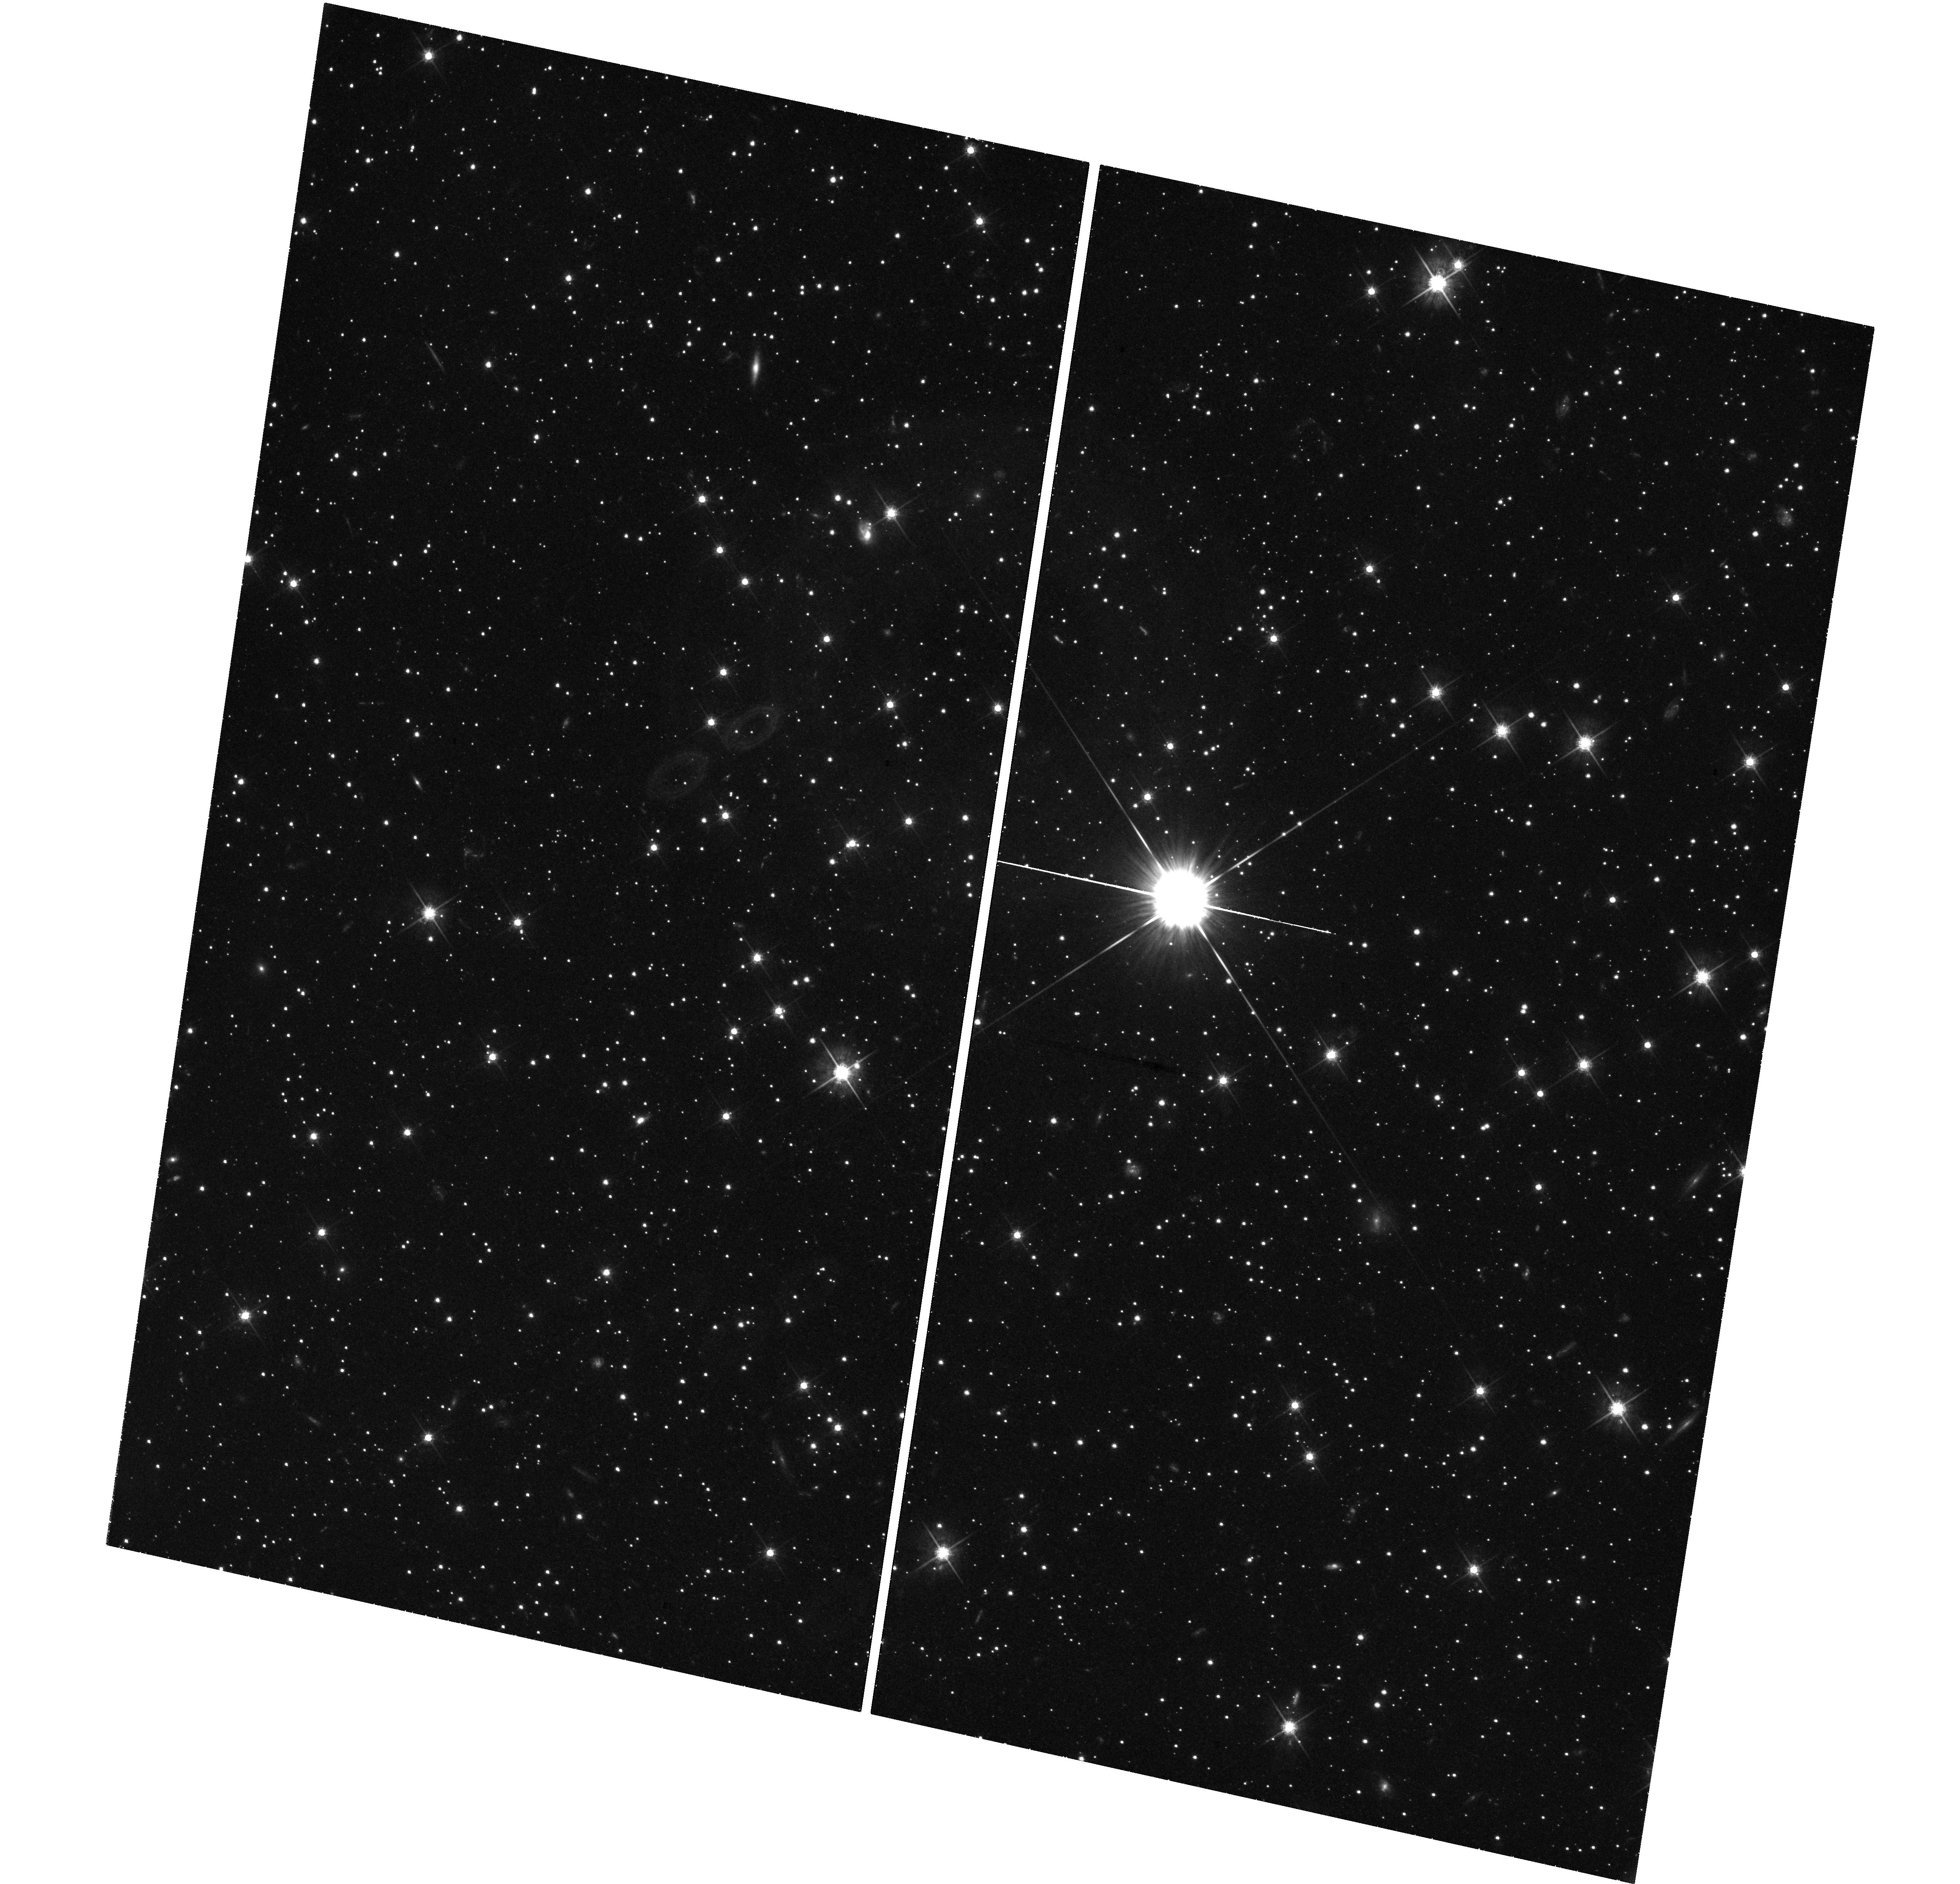
Target: GRB-120711A
Instrument: WFC3/UVIS
Filter: F625W
Exposure: 1.5 h
Observation ID: hst_12749_04_wfc3_uvis_f625w_ibwc04

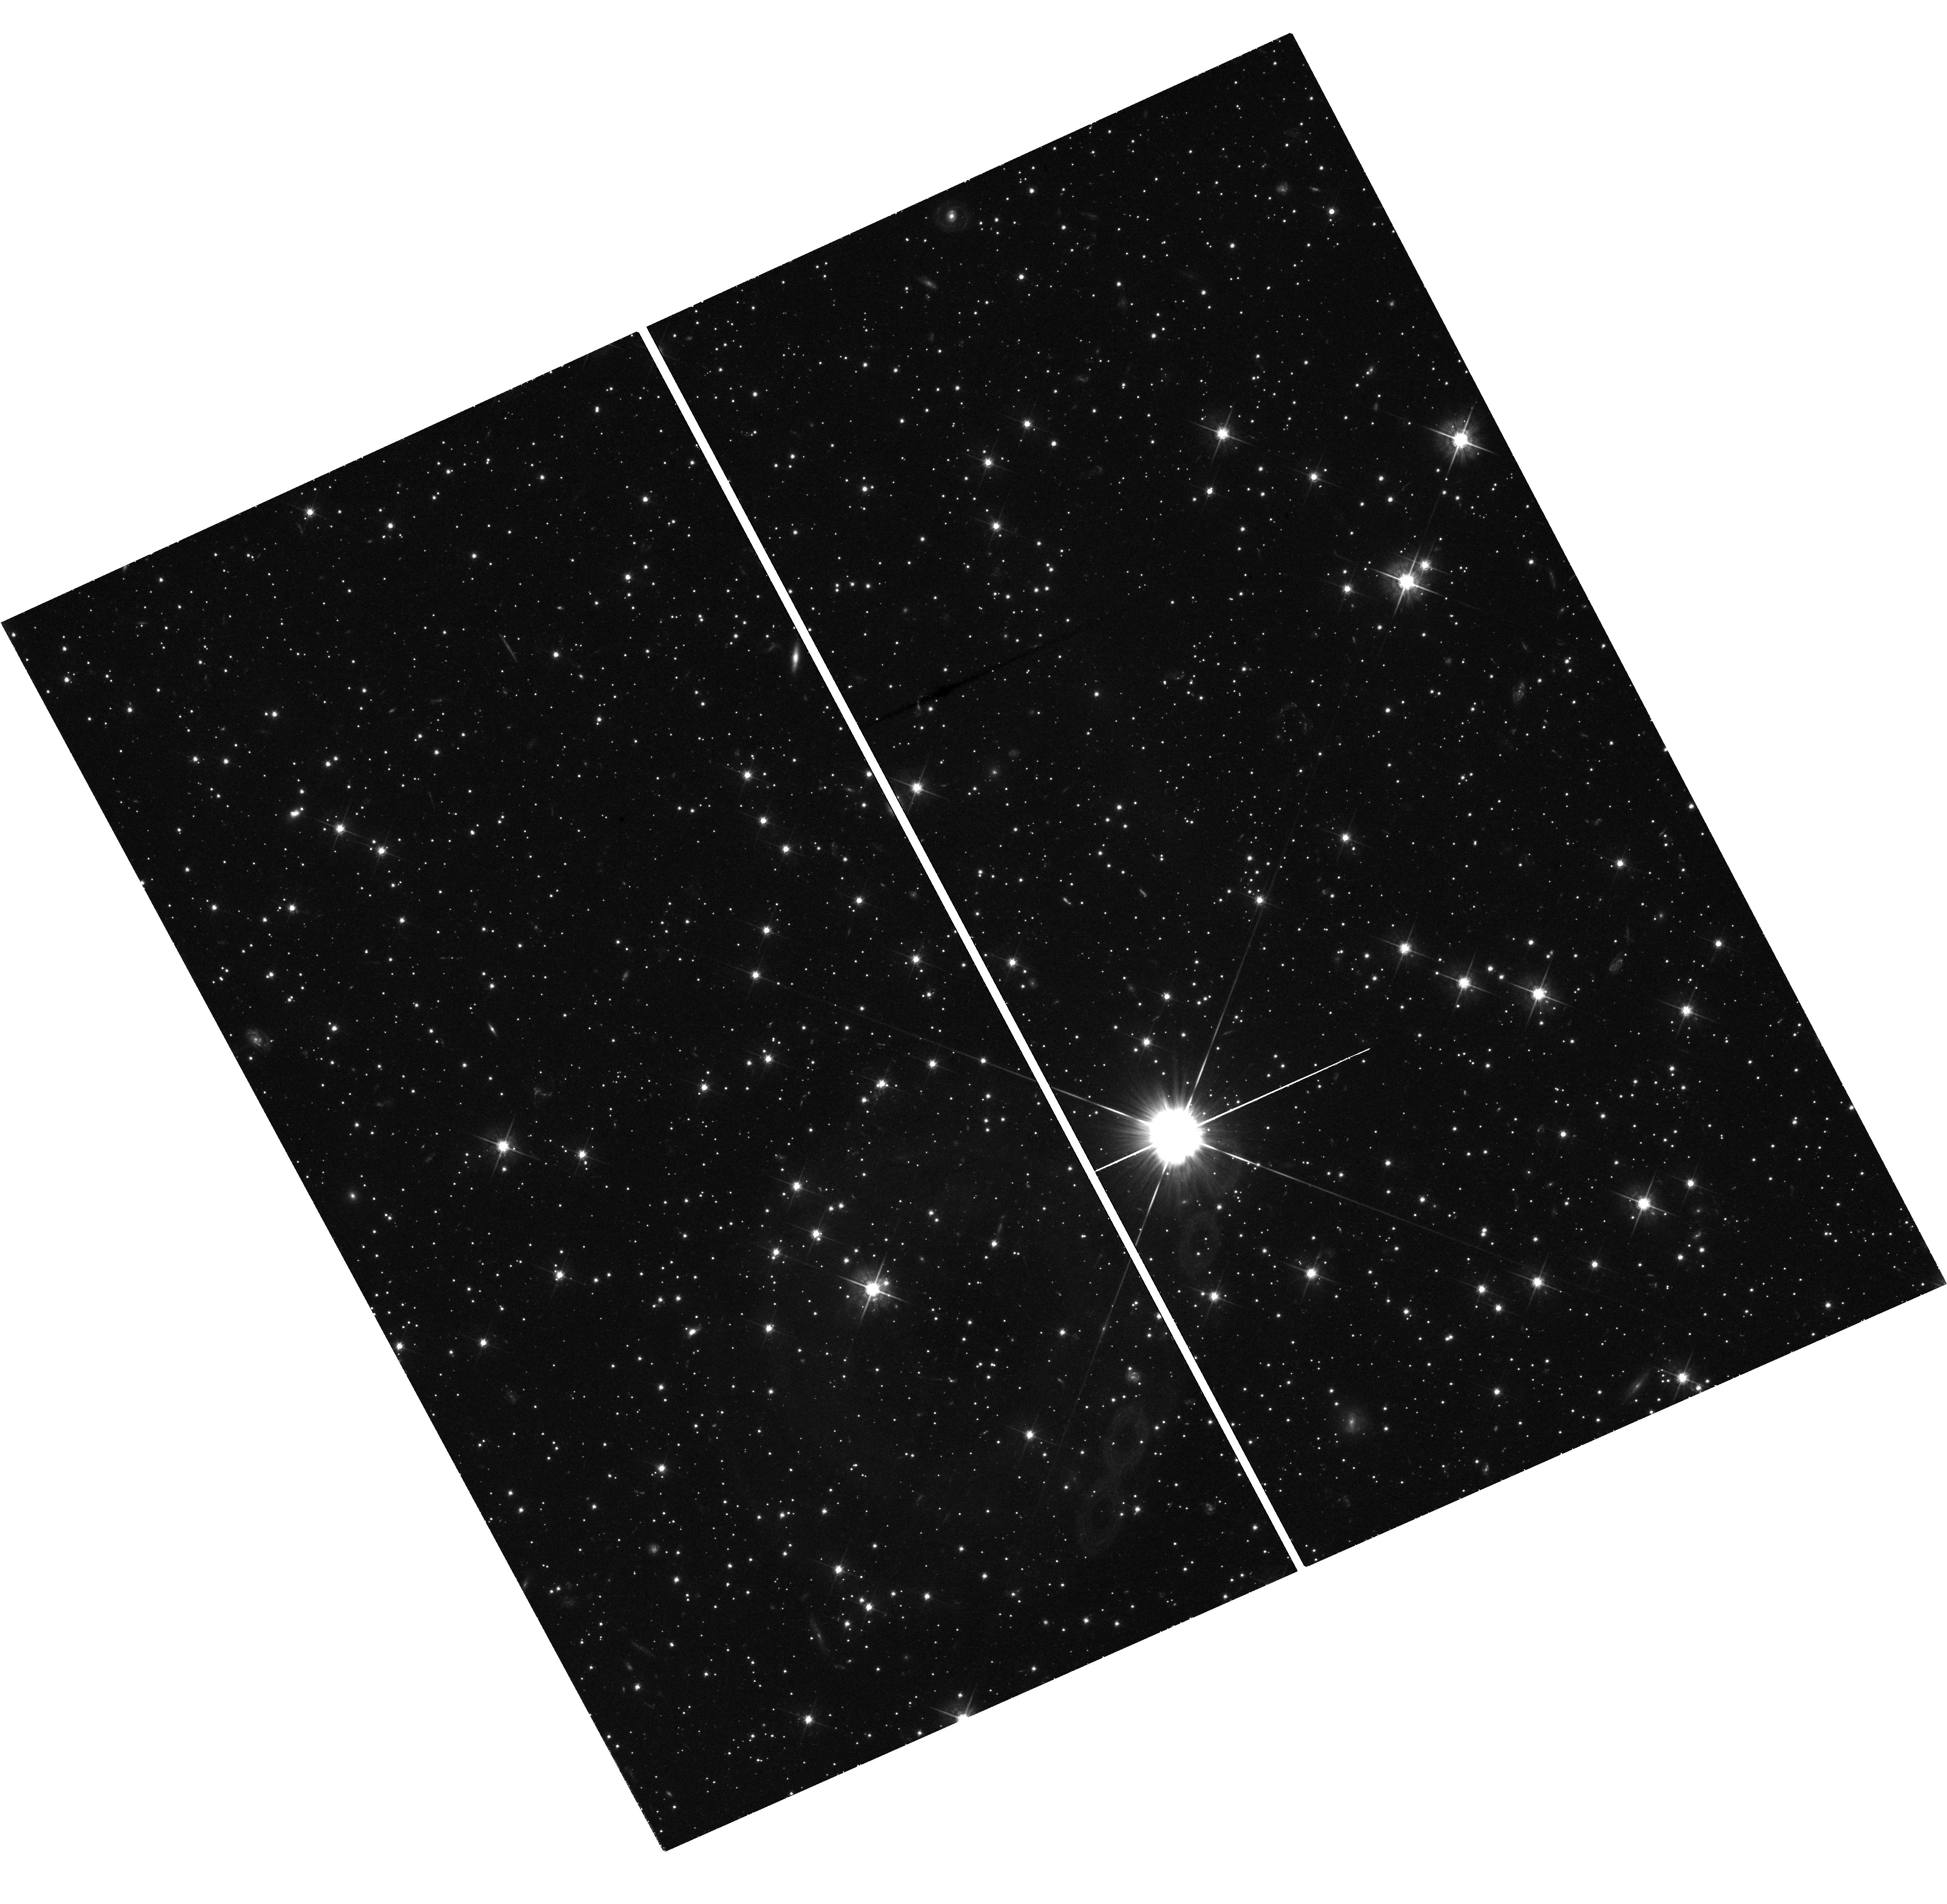
Target: GRB-120711A
Instrument: WFC3/UVIS
Filter: F625W
Exposure: 2.3 h
Observation ID: hst_12749_06_wfc3_uvis_f625w_ibwc06

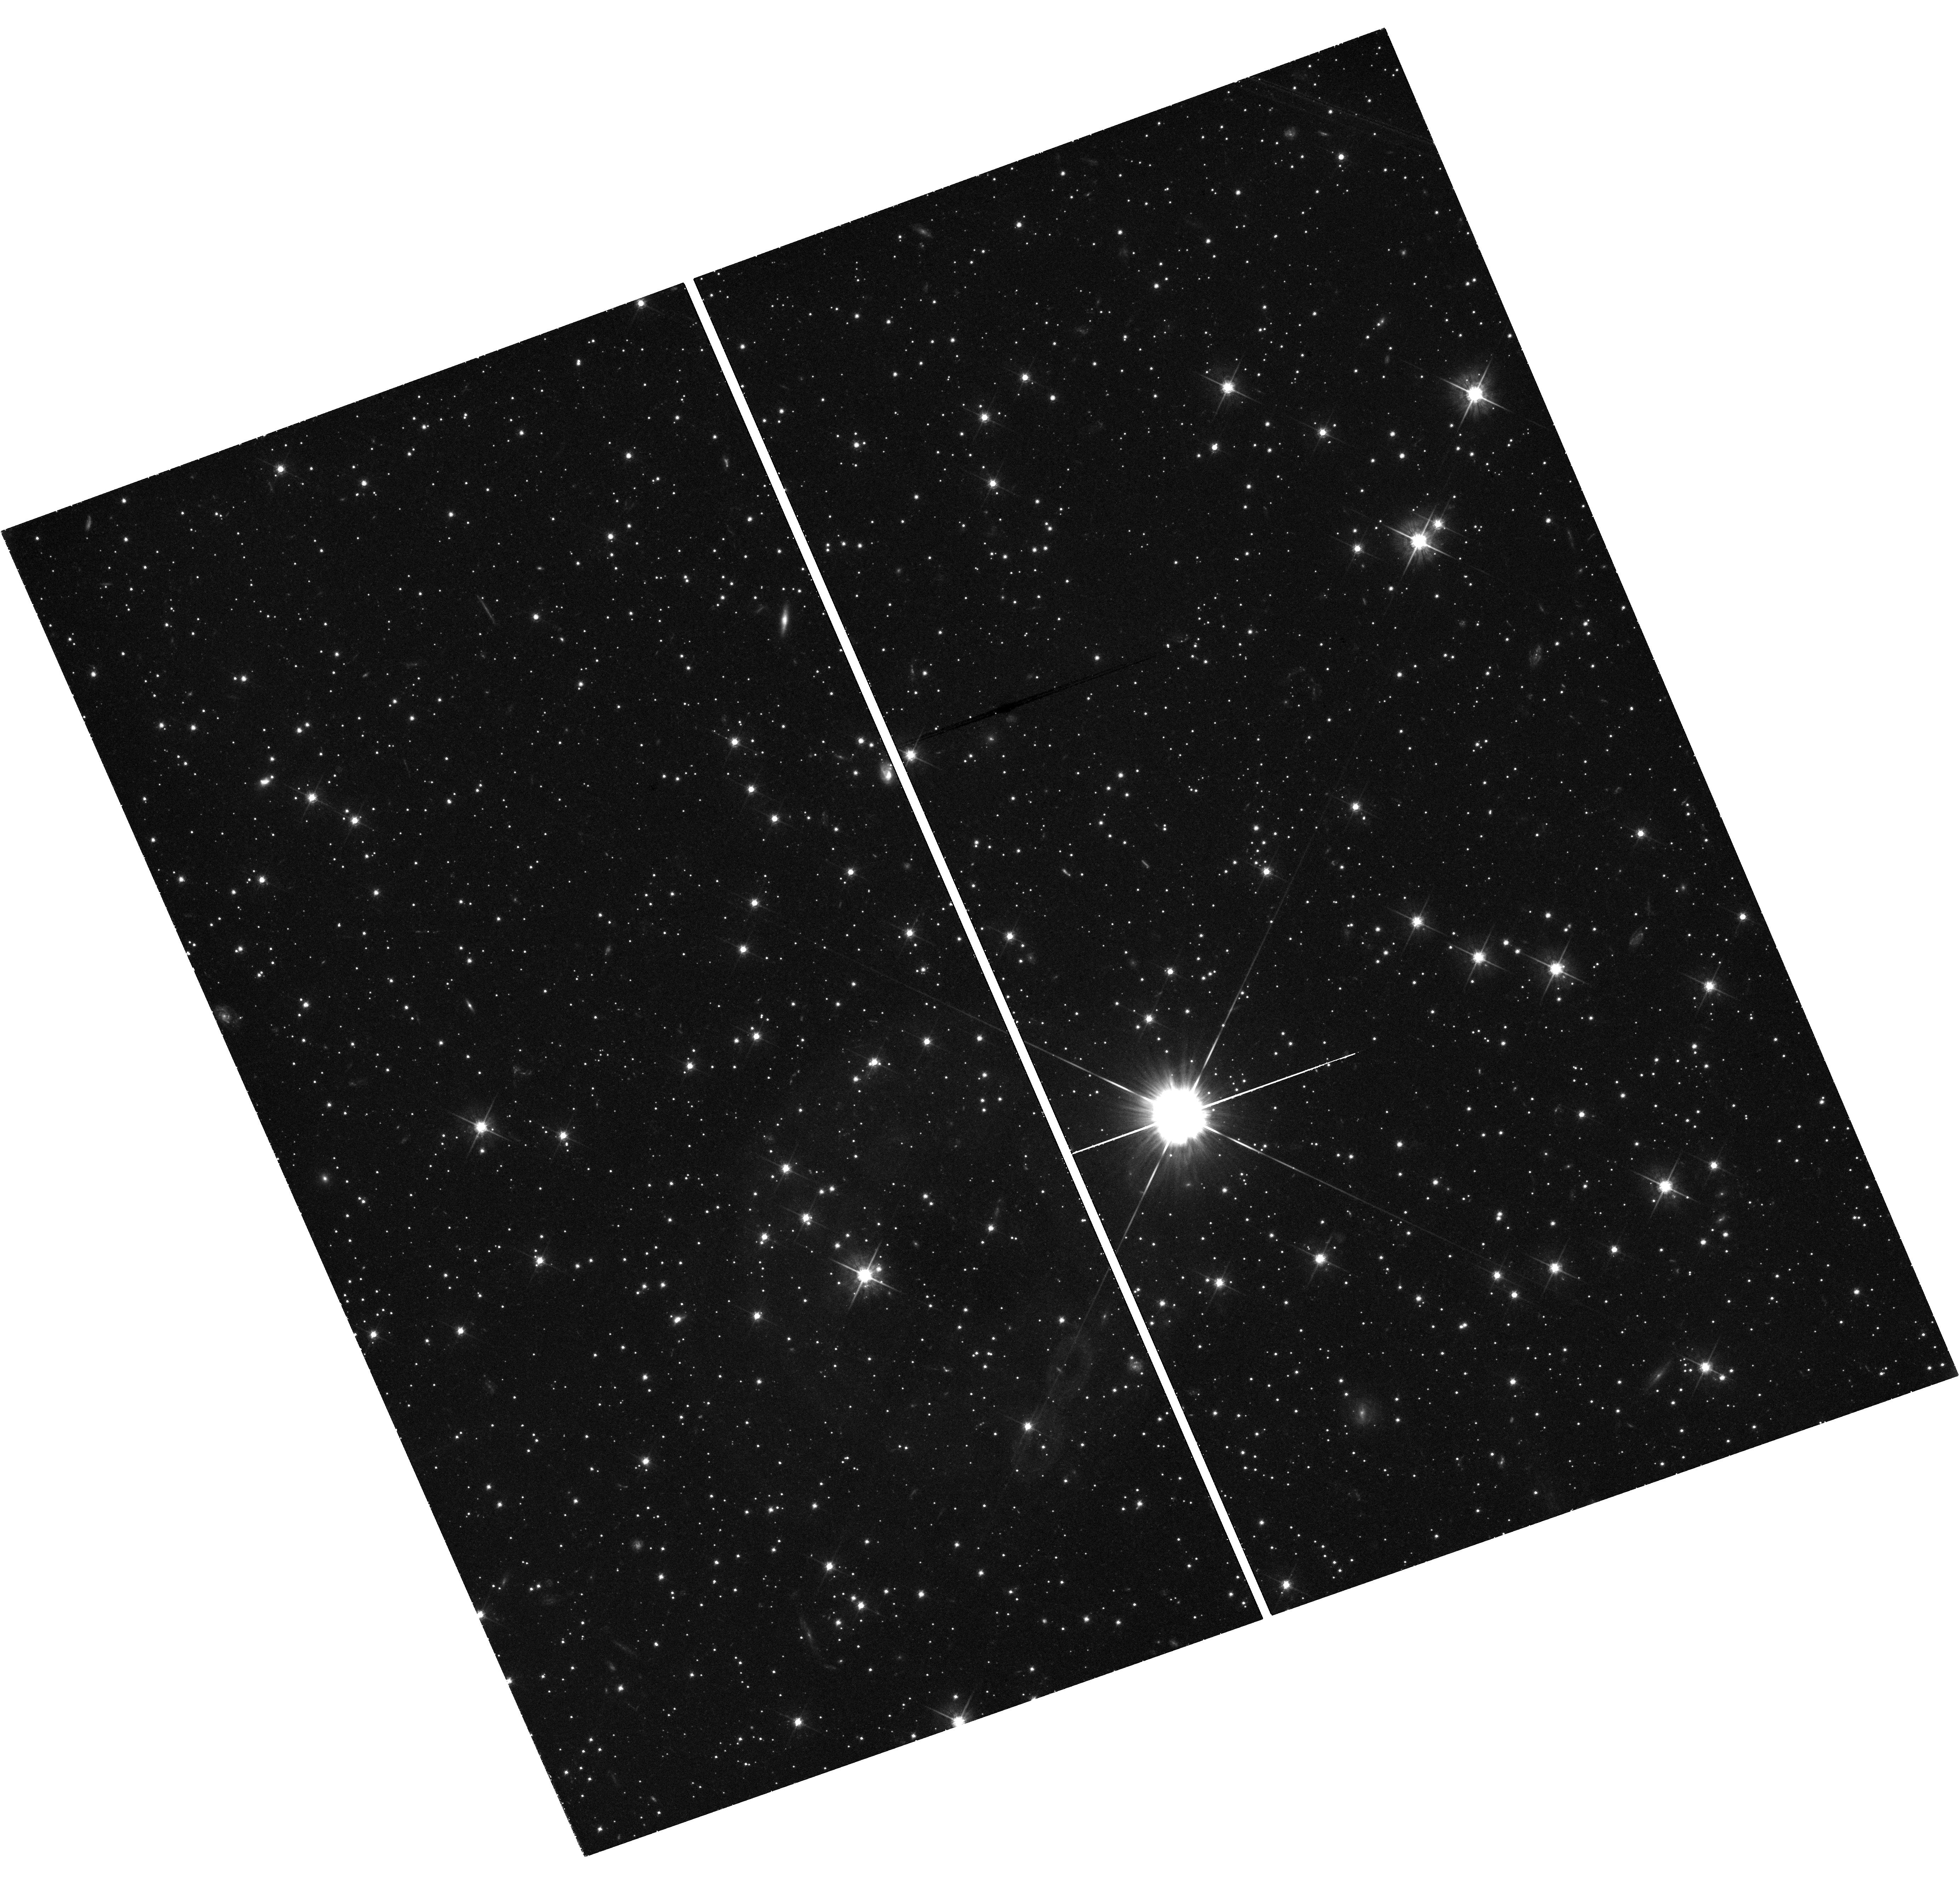
Target: GRB-120711A
Instrument: WFC3/UVIS
Filter: F625W
Exposure: 1.5 h
Observation ID: hst_12749_05_wfc3_uvis_f625w_ibwc05

The Astrophysics of the Most Energetic Gamma-Ray Bursts (PI: Fruchter, Andrew S.)

The Large Area Telescope (LAT) of Fermi has found a sample of highly relativistic gamma-ray bursts (GRBs), which may be among the most energetic bursts ever discovered. Here we propose to use Chandra and HST to follow the late time X-ray and optical light curves of a LAT detected burst that also has excellent early multiwavelength coverage. Our observations, in conjunction with the Fermi data, will allow us to measure the energy and the bulk Lorentz factor of the explosion. Recent work on some of the most powerful GRBs begins to substantially constrain physical models of the progenitors. The energetics of the highly relativistic LAT bursts may greatly strengthen these constraints and provide new insight into the currently unknown mechanism that determines the energy in a GRB.